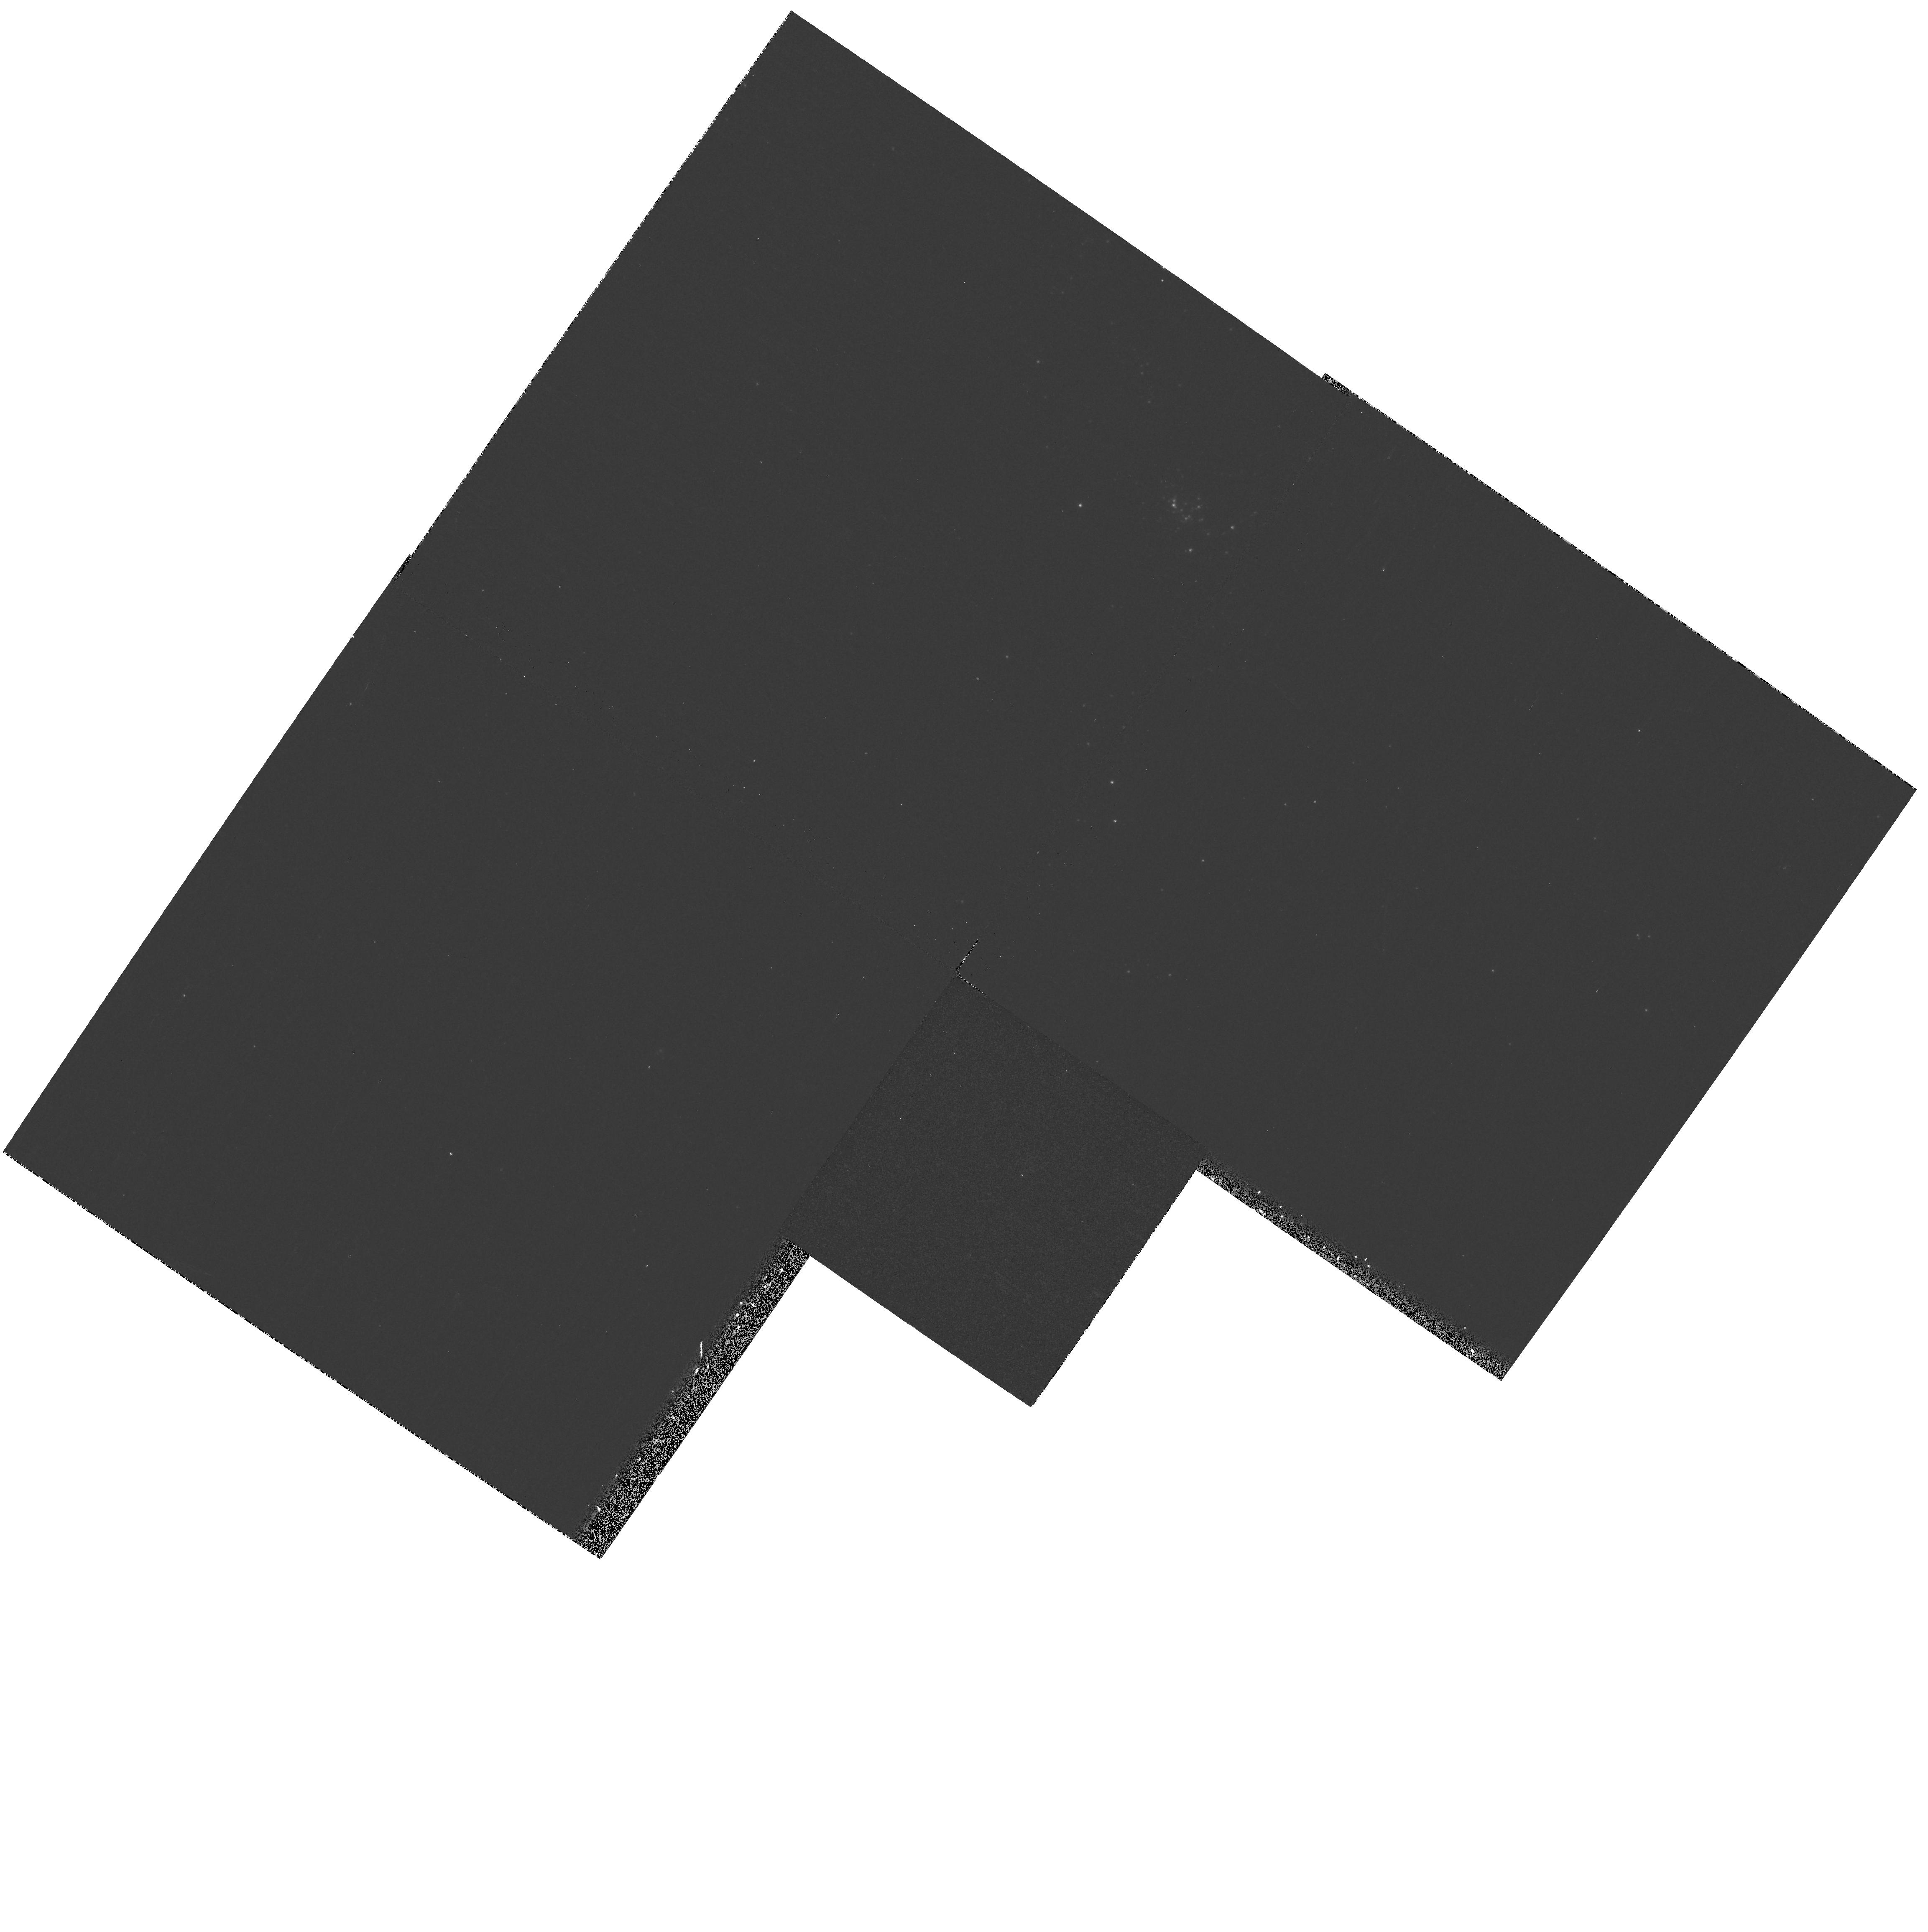
Target: M33-PAR-FLD8. Instrument: WFPC2/PC. Filter: F170W. Exposure: 10 min. Observation ID: hst_9127_08_wfpc2_pc_f170w_u6dj08

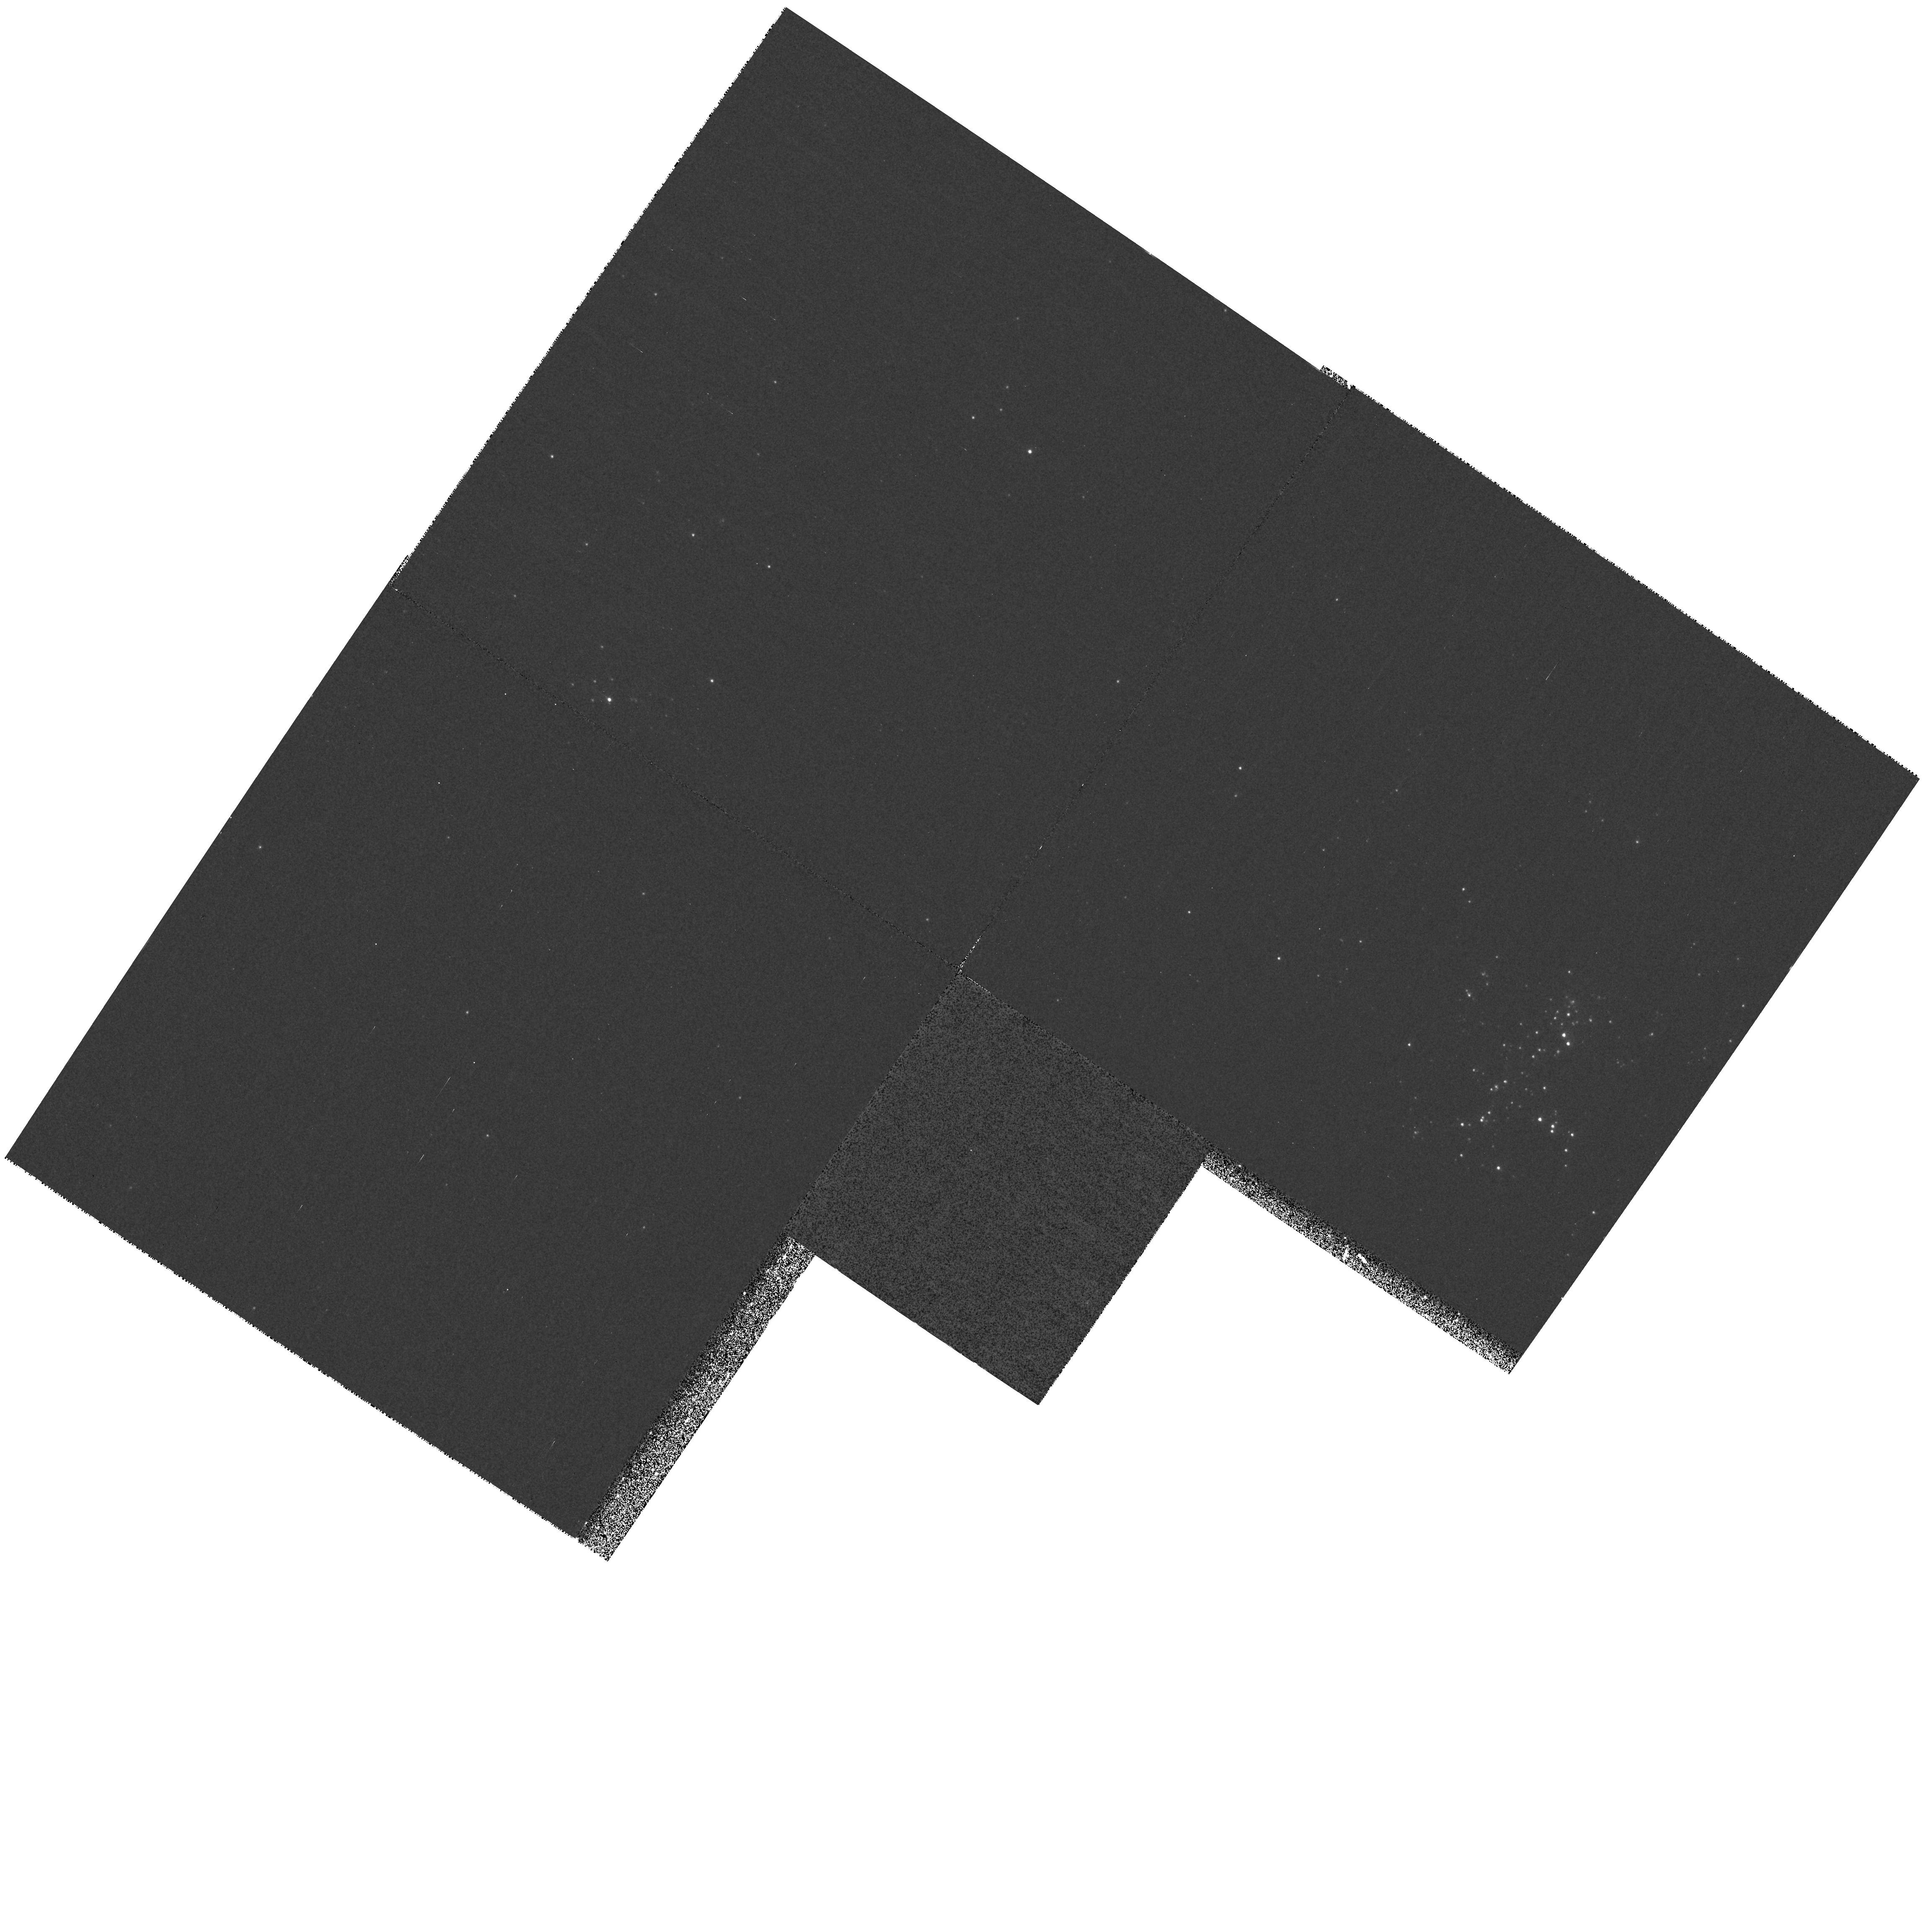
Target: M33-PAR-FLD1. Instrument: WFPC2/PC. Filter: F255W. Exposure: 24 min. Observation ID: hst_9127_01_wfpc2_pc_f255w_u6dj01

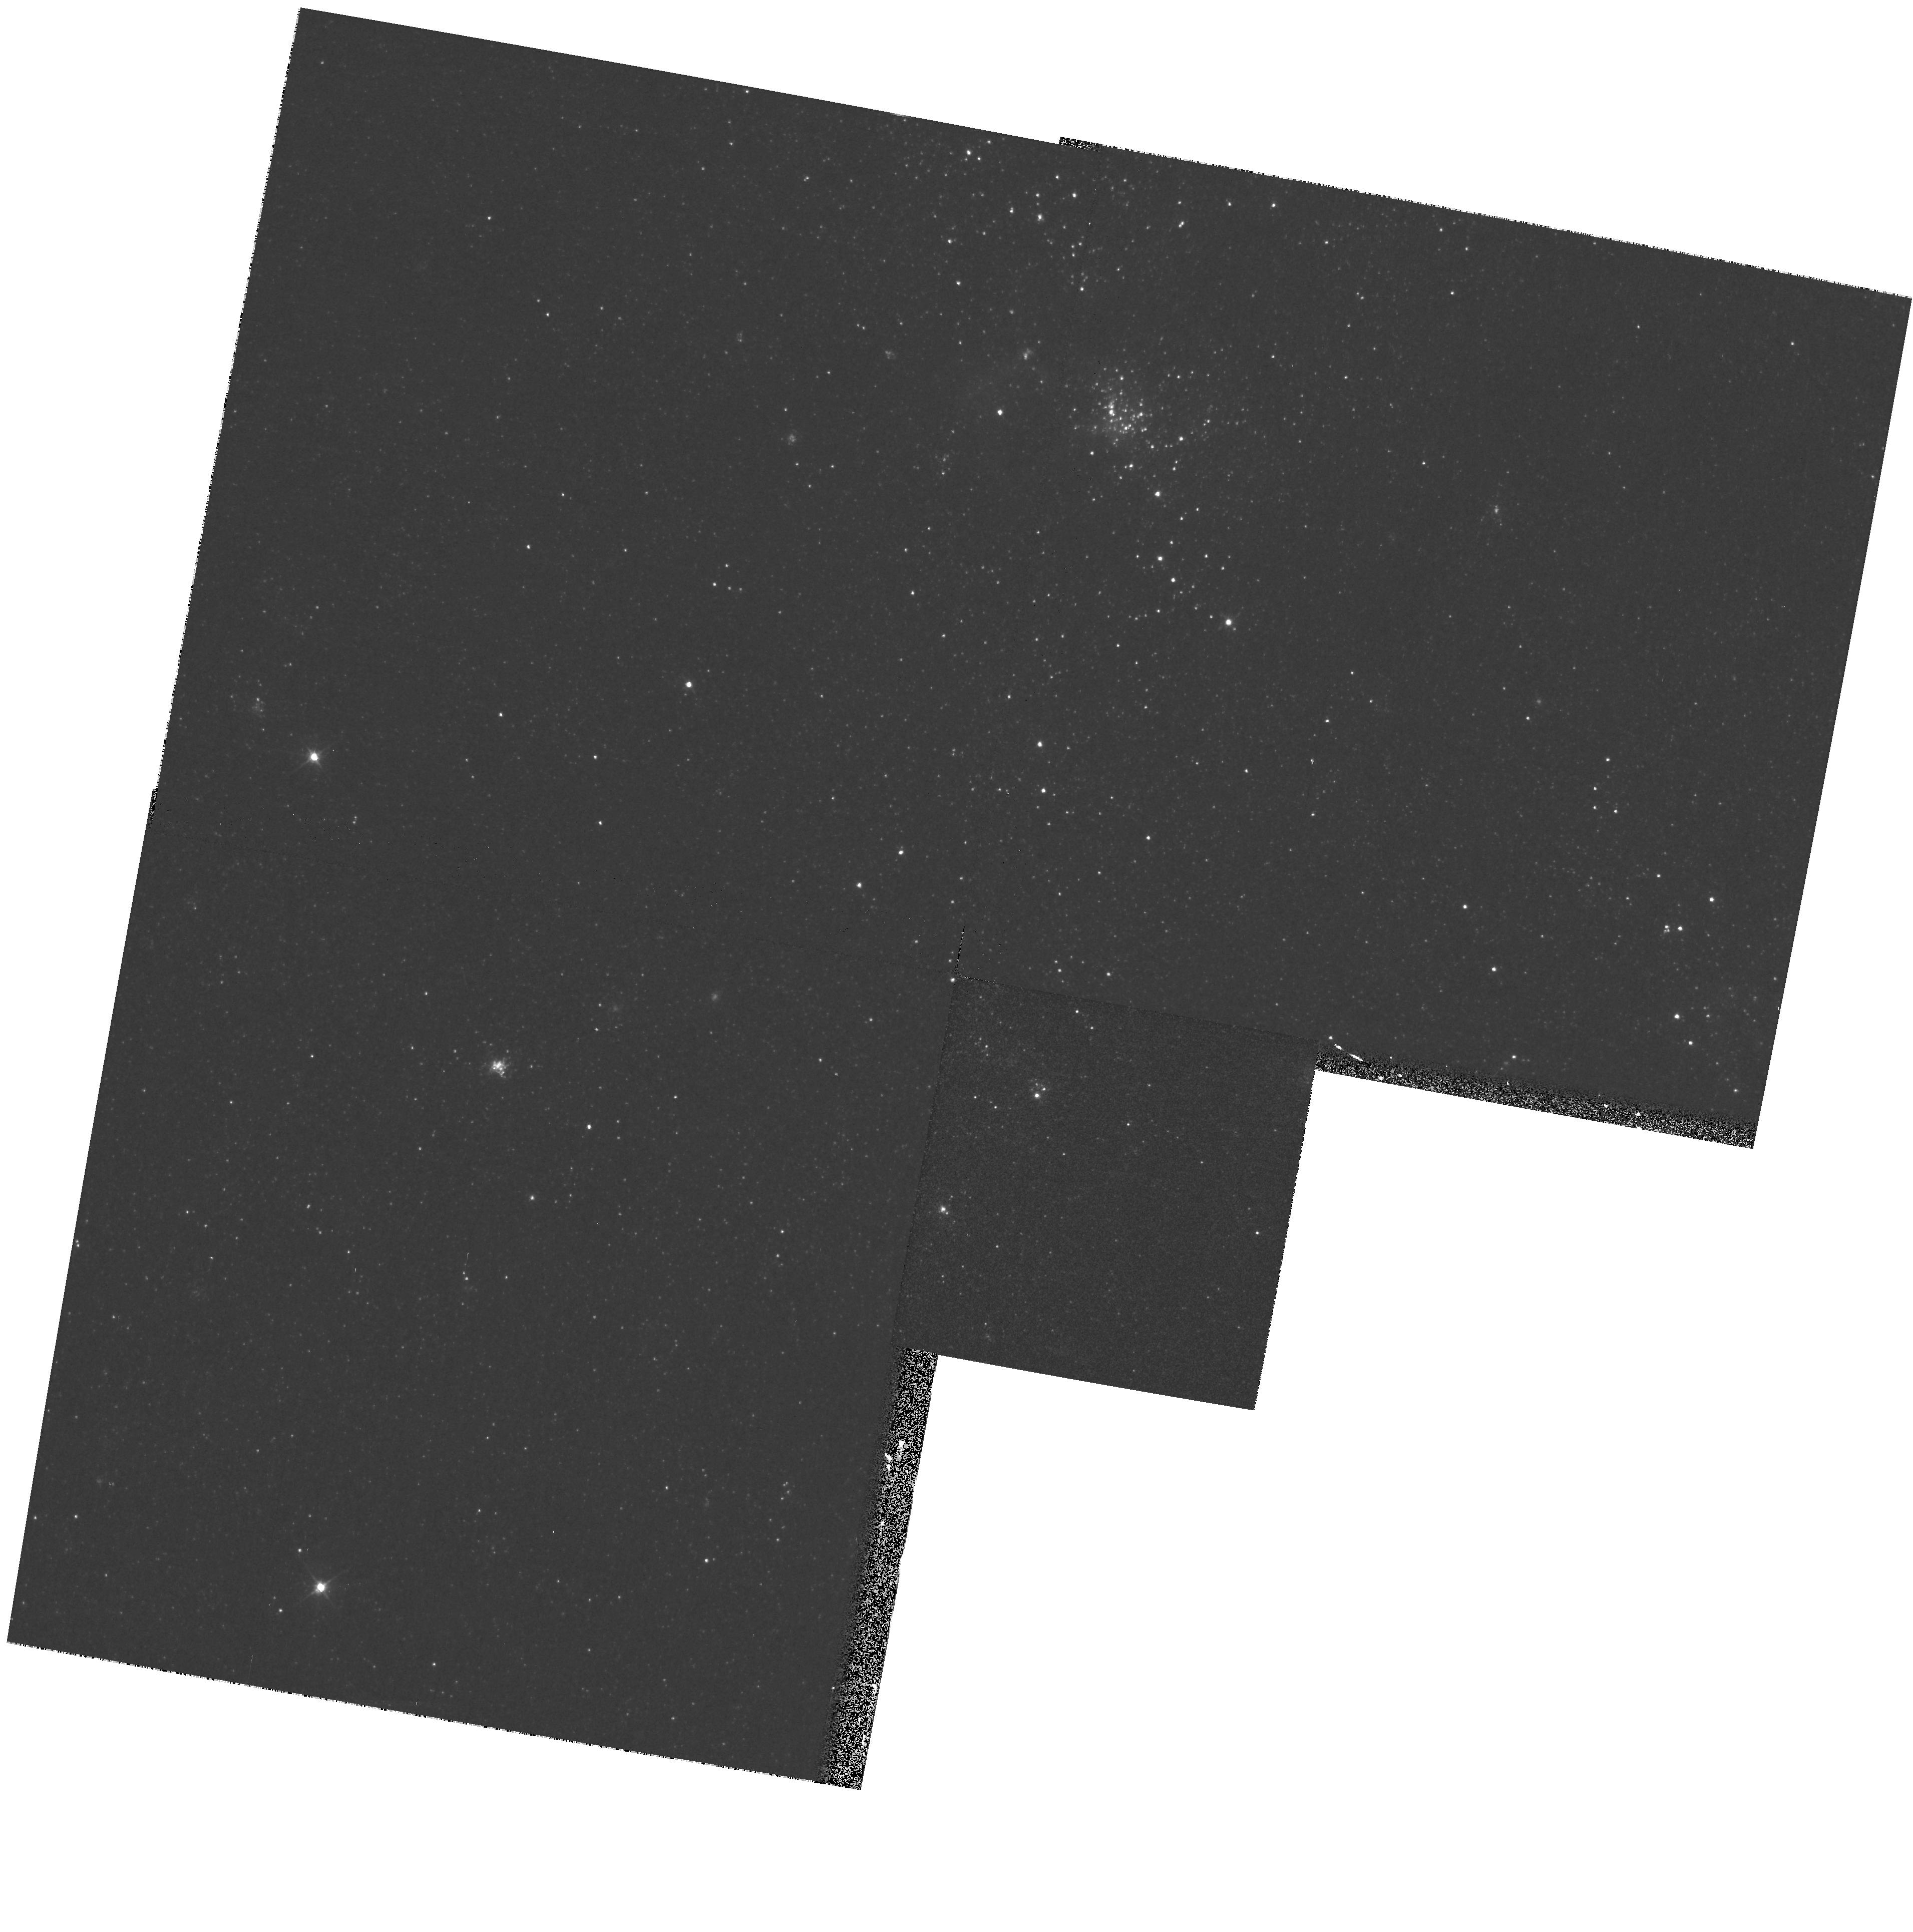
Target: M33-PAR-FLD13. Instrument: WFPC2/PC. Filter: F555W. Exposure: 2 min. Observation ID: hst_9127_13_wfpc2_pc_f555w_u6dj13

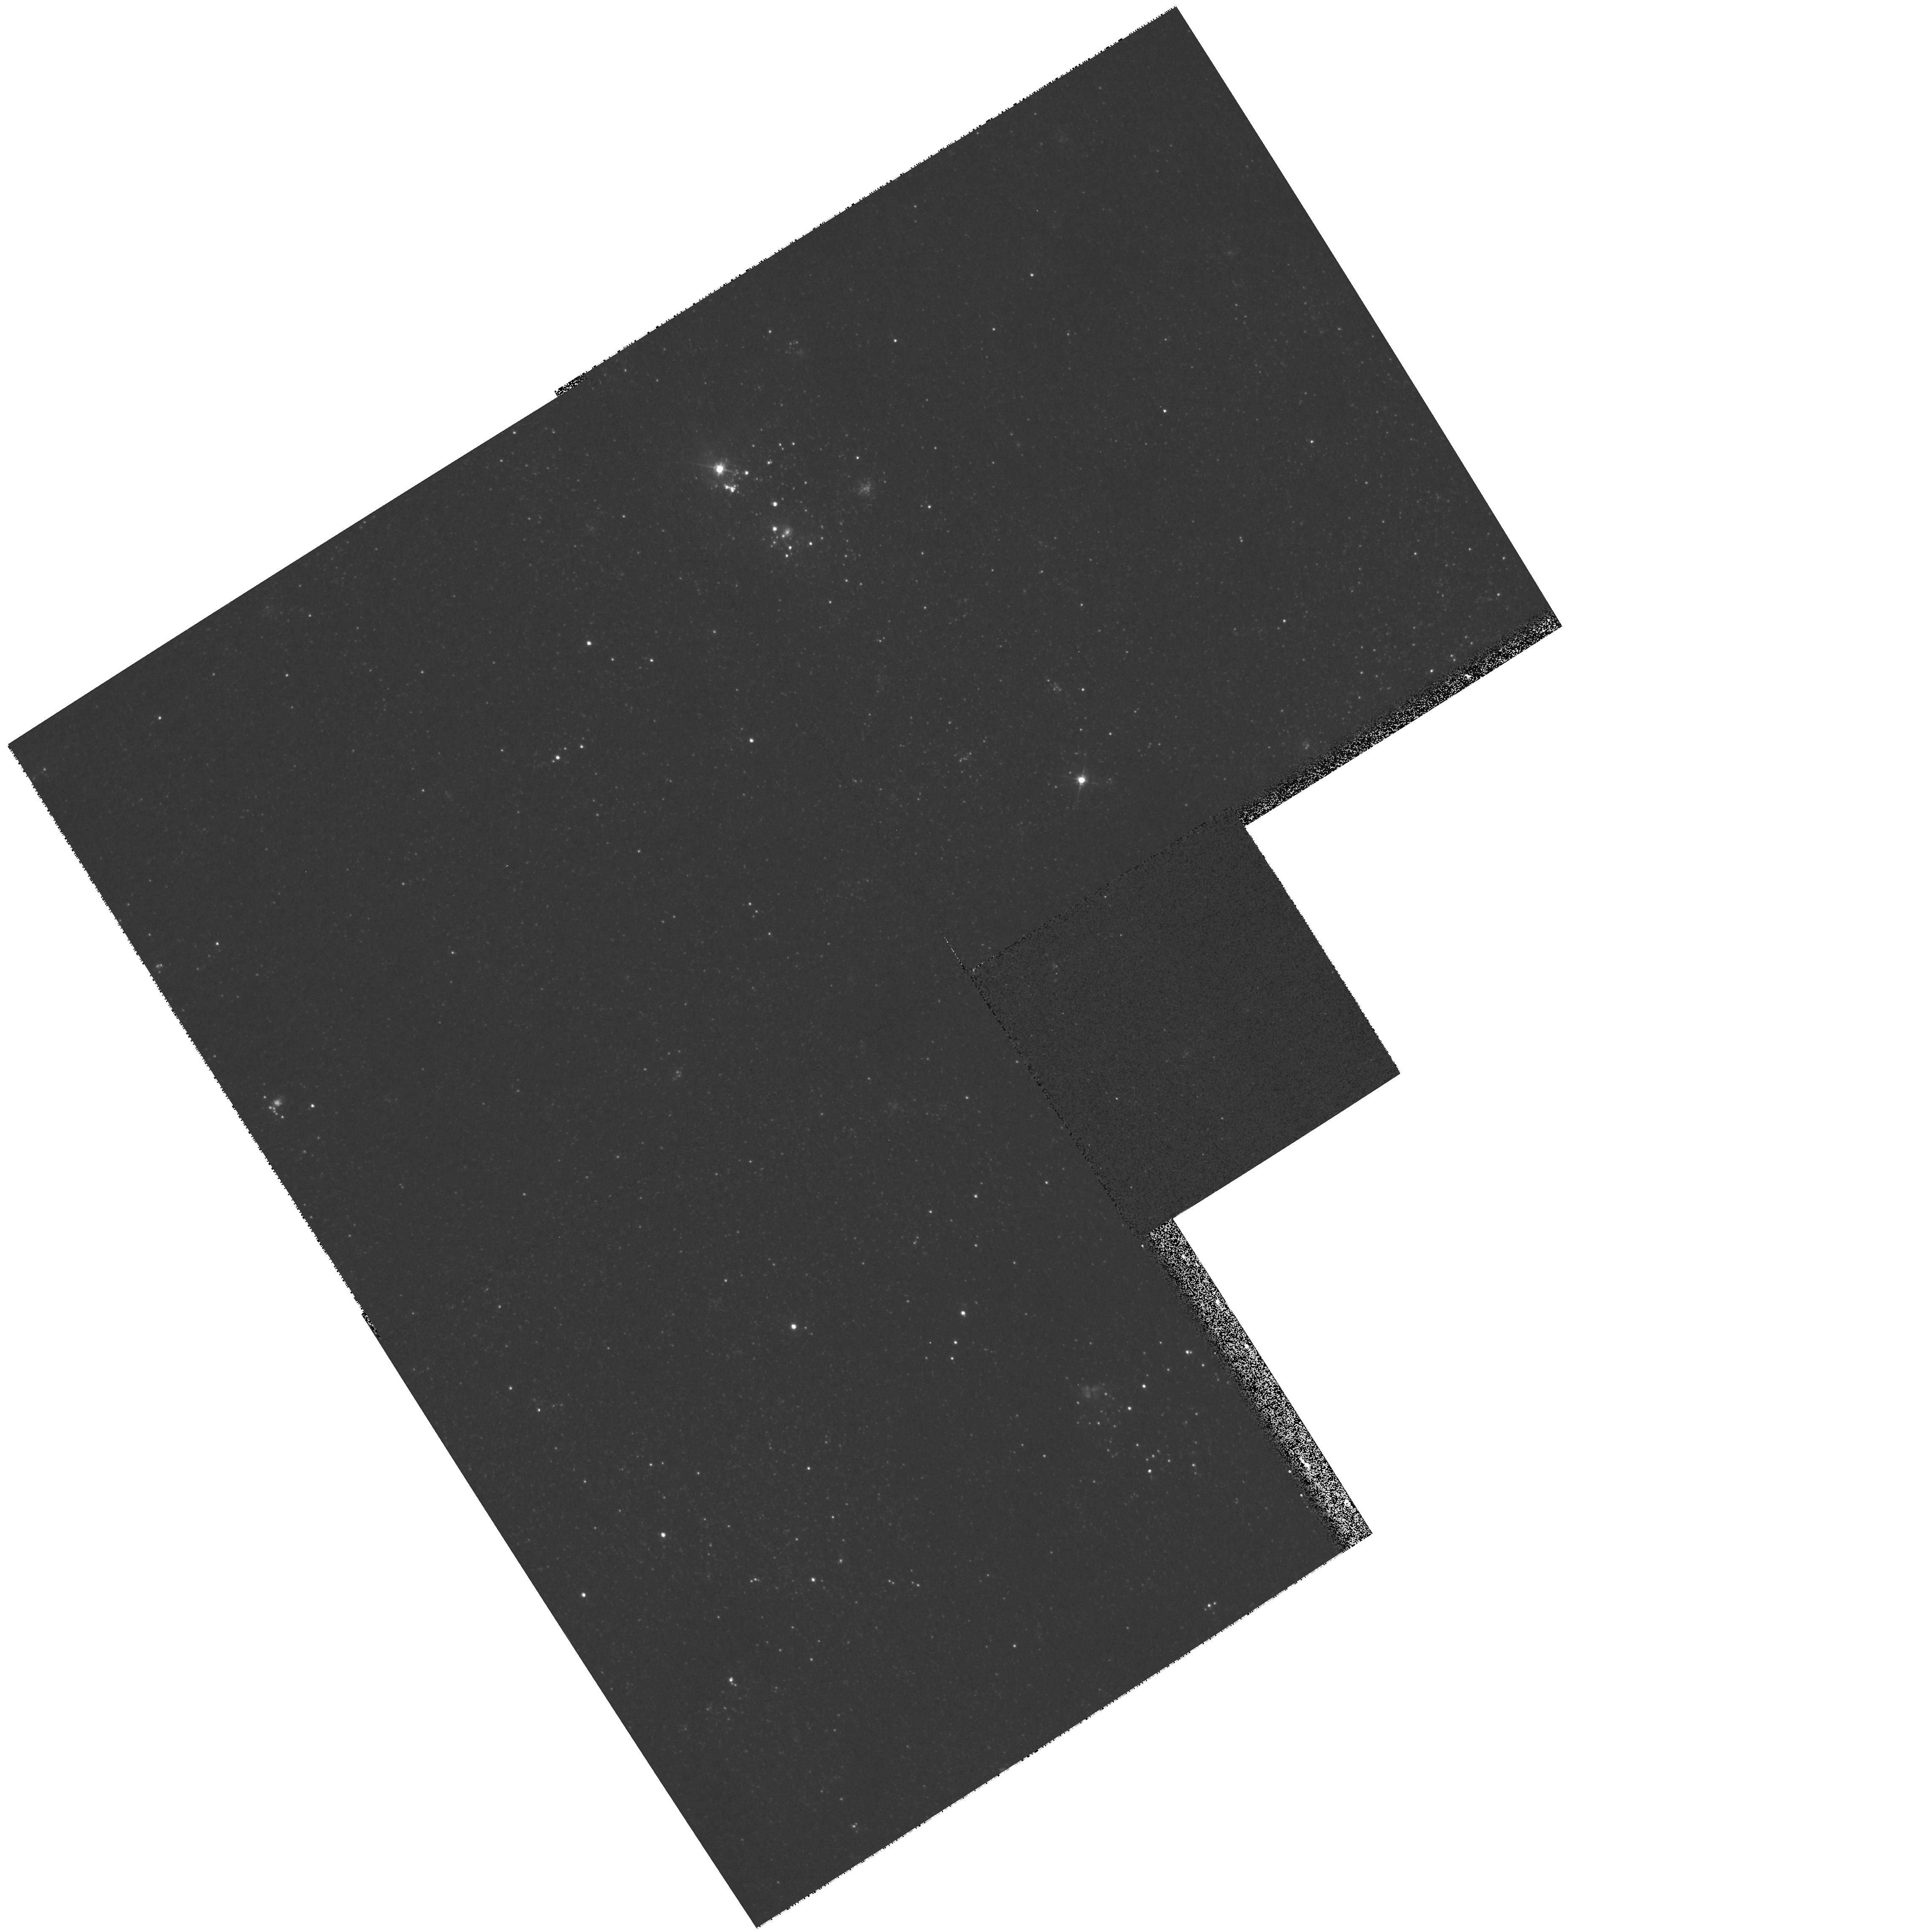
Target: M33-PAR-FLD9. Instrument: WFPC2/PC. Filter: F555W. Exposure: 2 min. Observation ID: hst_9127_09_wfpc2_pc_f555w_u6dj09

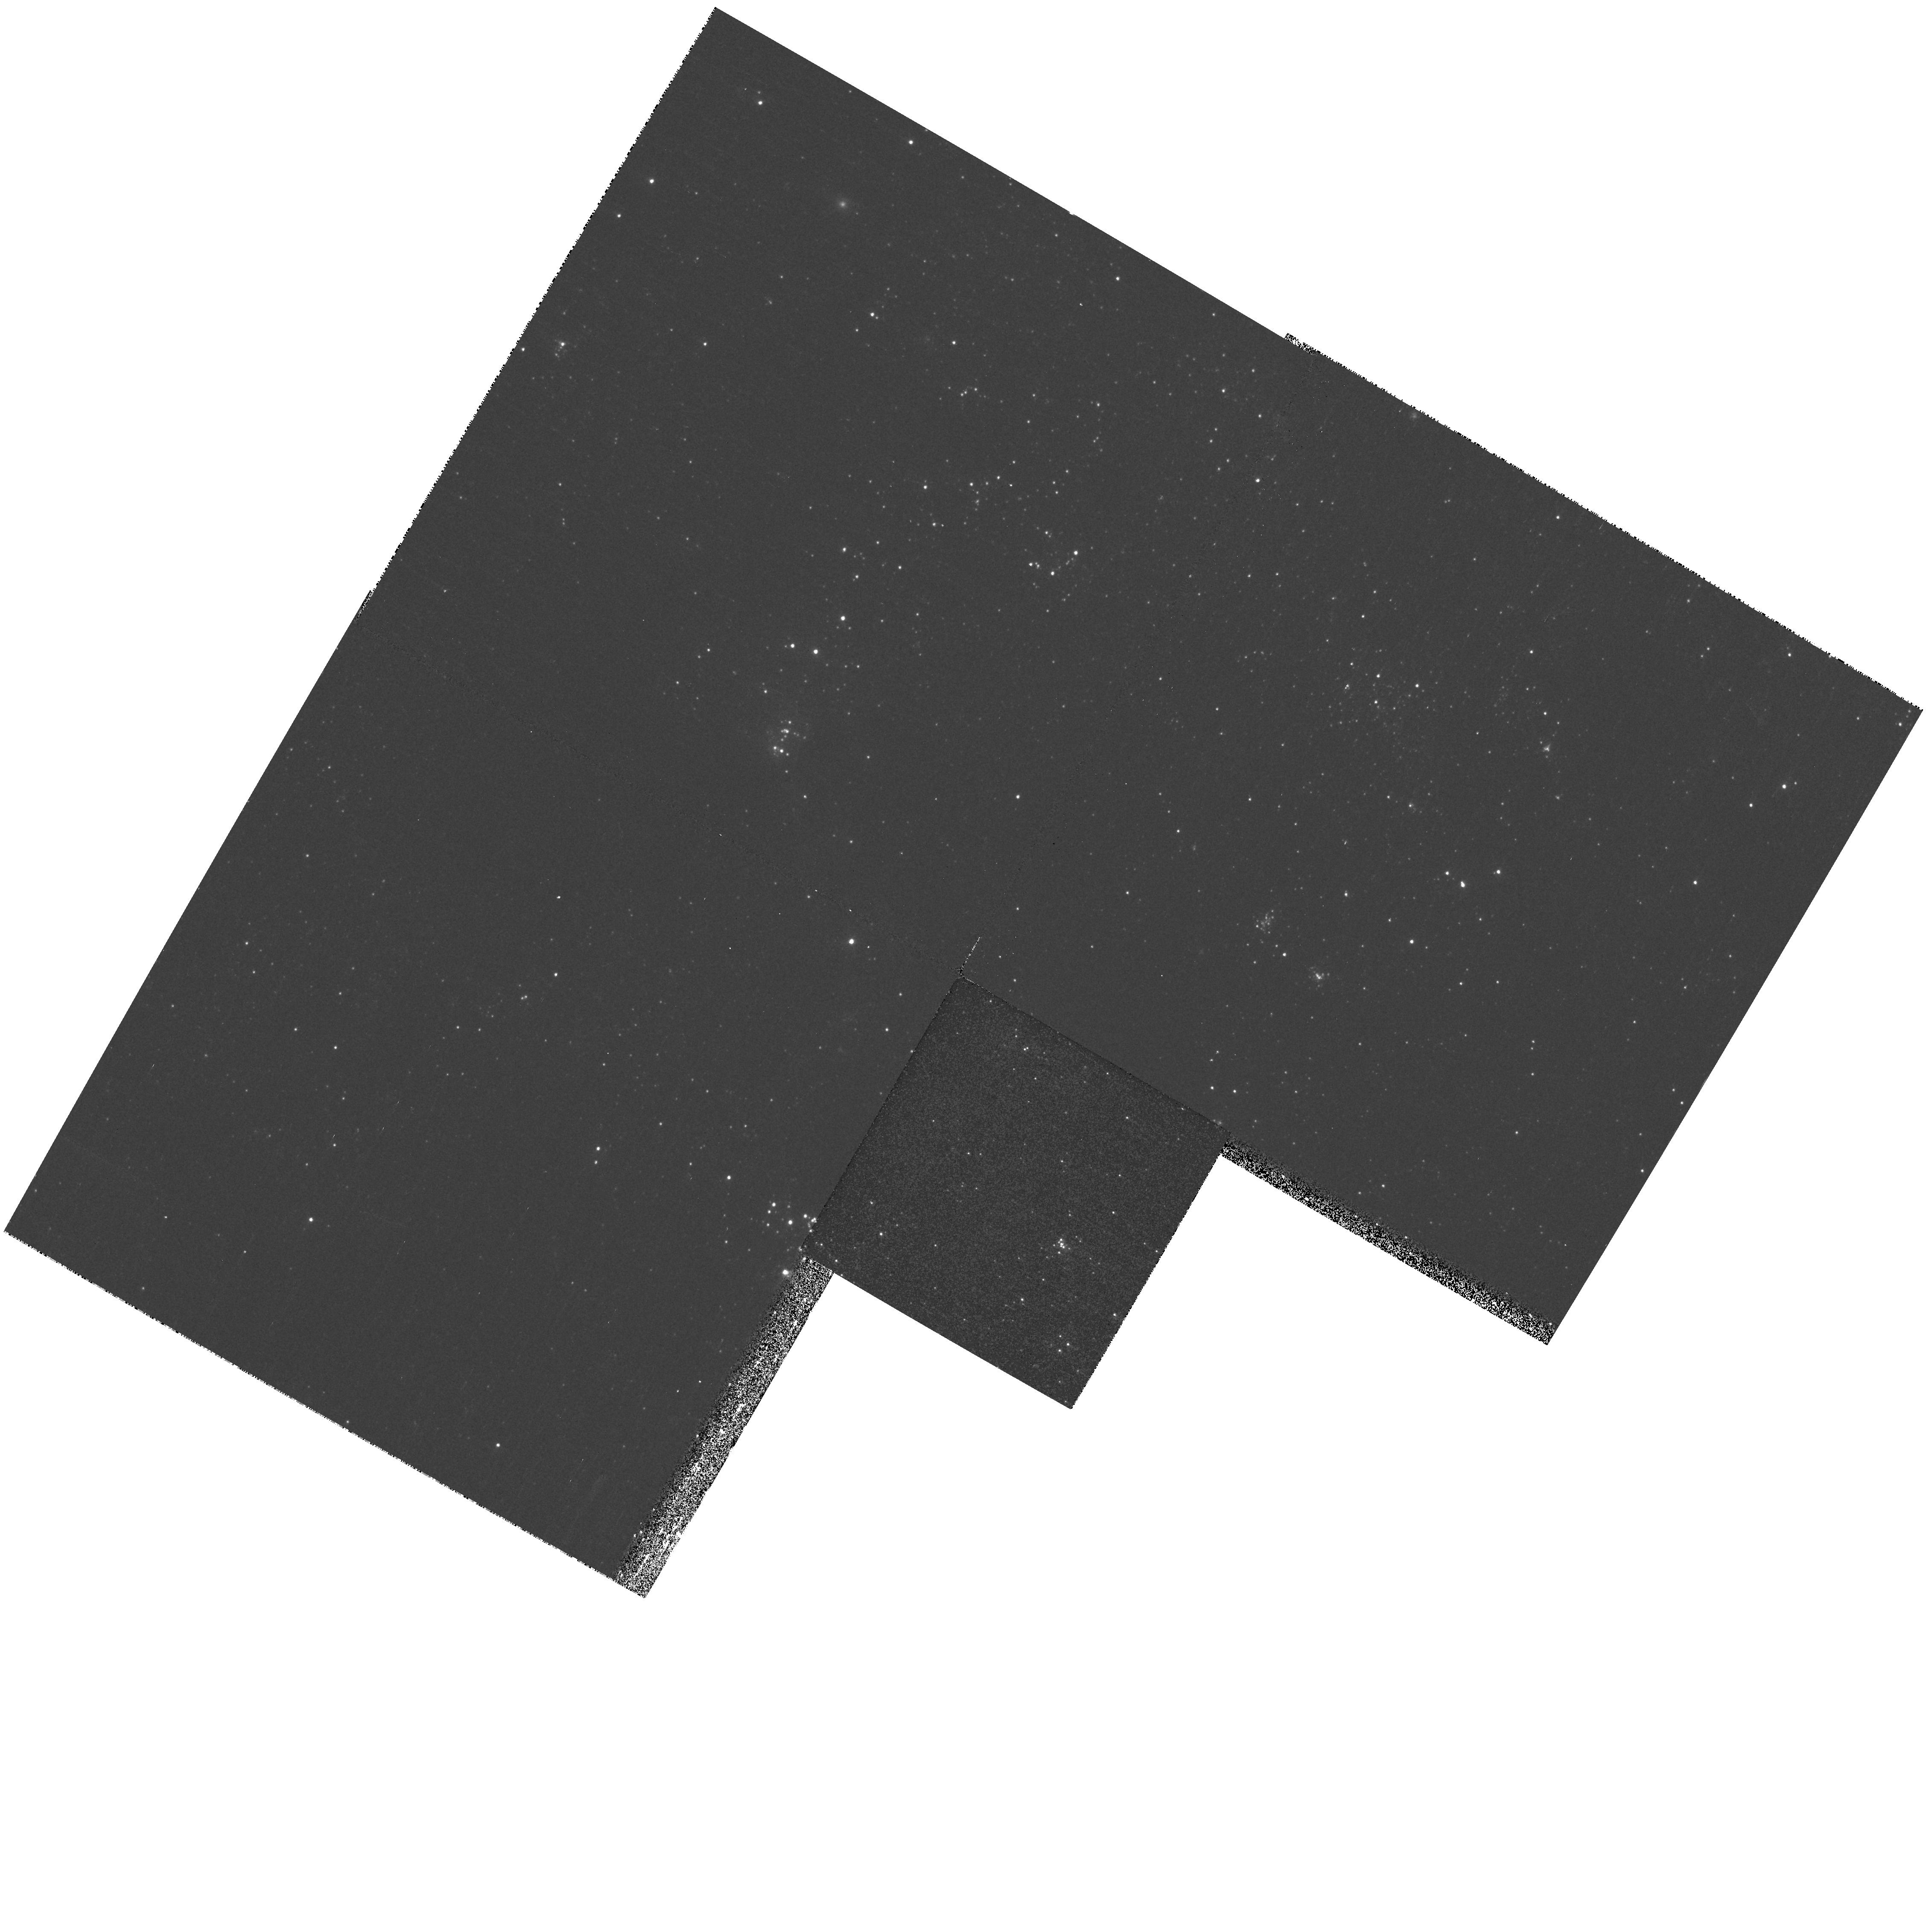
Target: M33-PAR-FLD10. Instrument: WFPC2/PC. Filter: F336W. Exposure: 9 min. Observation ID: hst_9127_10_wfpc2_pc_f336w_u6dj10

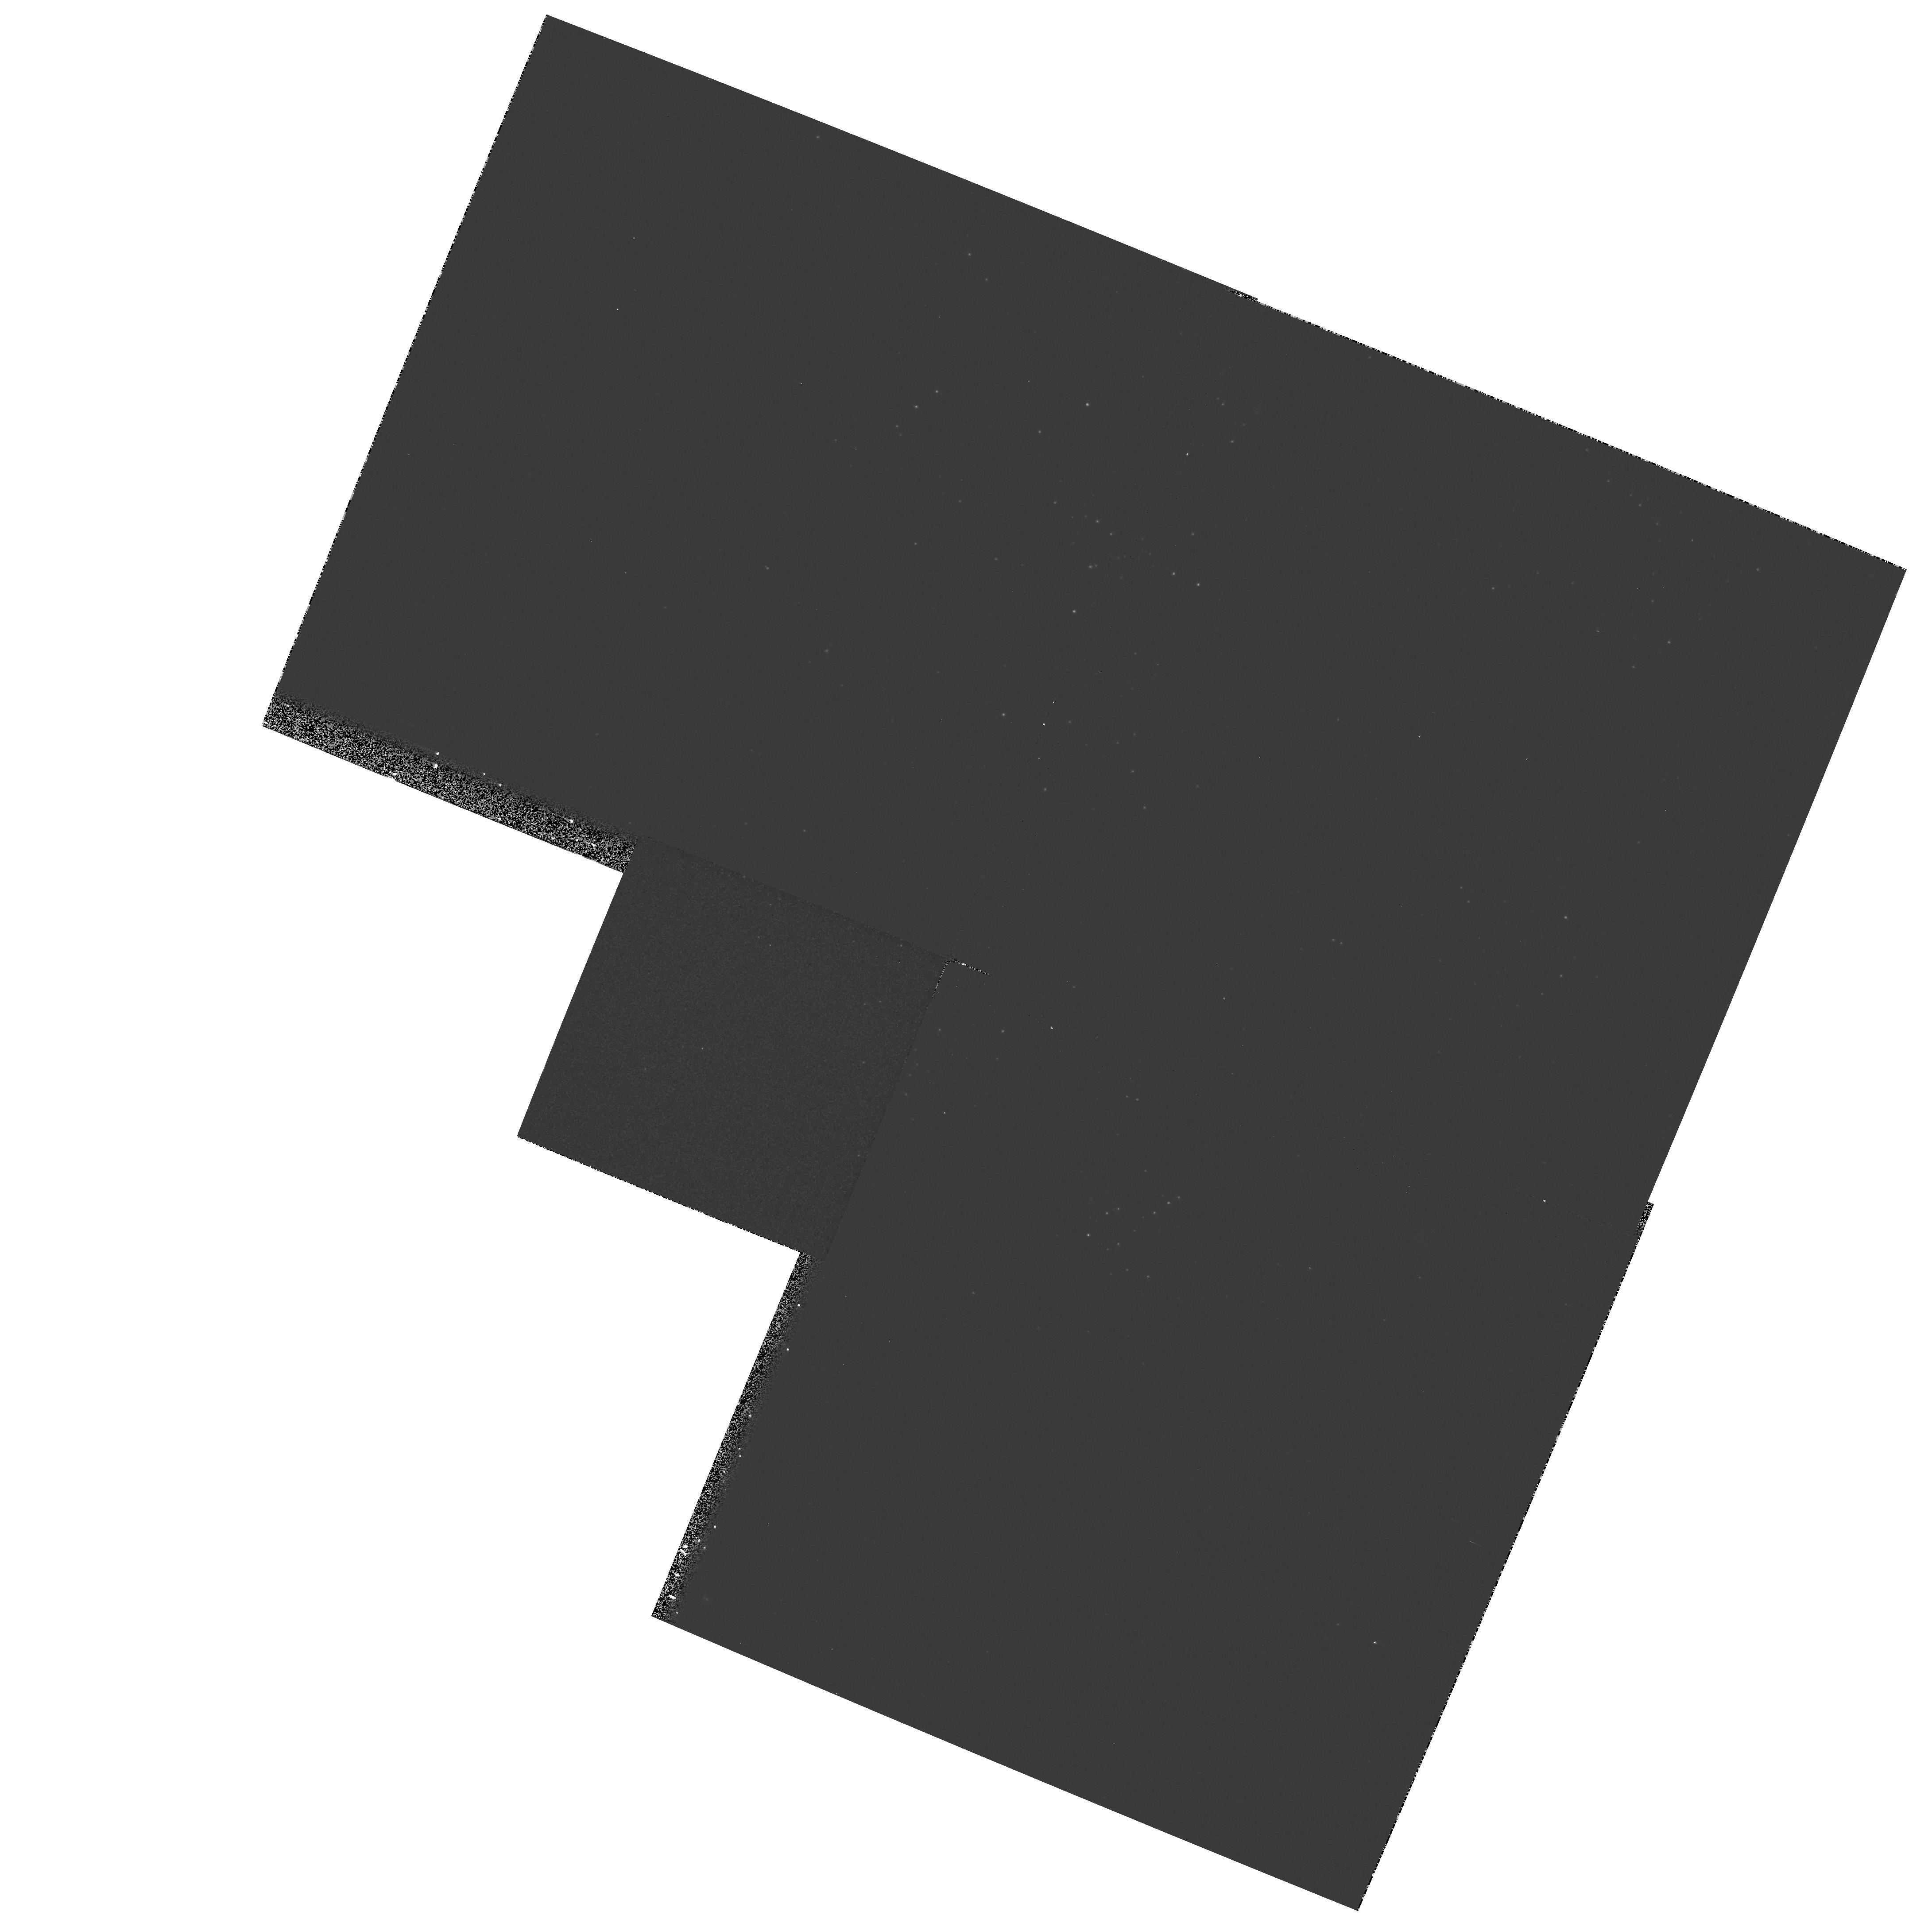
Target: M33-PAR-FLD3. Instrument: WFPC2/PC. Filter: F255W. Exposure: 7 min. Observation ID: hst_9127_03_wfpc2_pc_f255w_u6dj03

The UV interstellar extinction in nearby galaxies: M33 (PI: Bianchi, Luciana C.)

We previously used HST to determine the UV extinction curve in M31. Our result in M31, together with other studies of the Magellanic Clouds and Milky Way, suggests that dust properties vary in different environments and from galaxy to galaxy. Thus average Galactic dust properties cannot be usefully employed to correct for dust effects in different galaxies. We propose to enlarge our sample by studying the UV extinction properties of dust in M33, sampling different galactocentric distances and levels of star formation activity. The extinction curves will be derived by comparing stars with the same spectral type, but different extinction amounts, in M33. This eliminates uncertainties in using standard stars from other galaxies, that may have different intrinsic spectra. For the targets we have U, B, V and UV photometry, and accurate spectral types from ground based spectra. UV extinction gives information on the properties of dust, which is an important tracer of global heavy element abundances. The steepness of the FUV extinction affects the ionisation and molecular chemistry of a galaxy. Knowledge of the extinction curve also allows accurate corrections of observed fluxes: ultimately, relating dust properties to global galaxy parameters will enable better extinction corrections in distant galaxies and AGN. We also request WFPC2 parallel imaging to continue our stellar population studies.